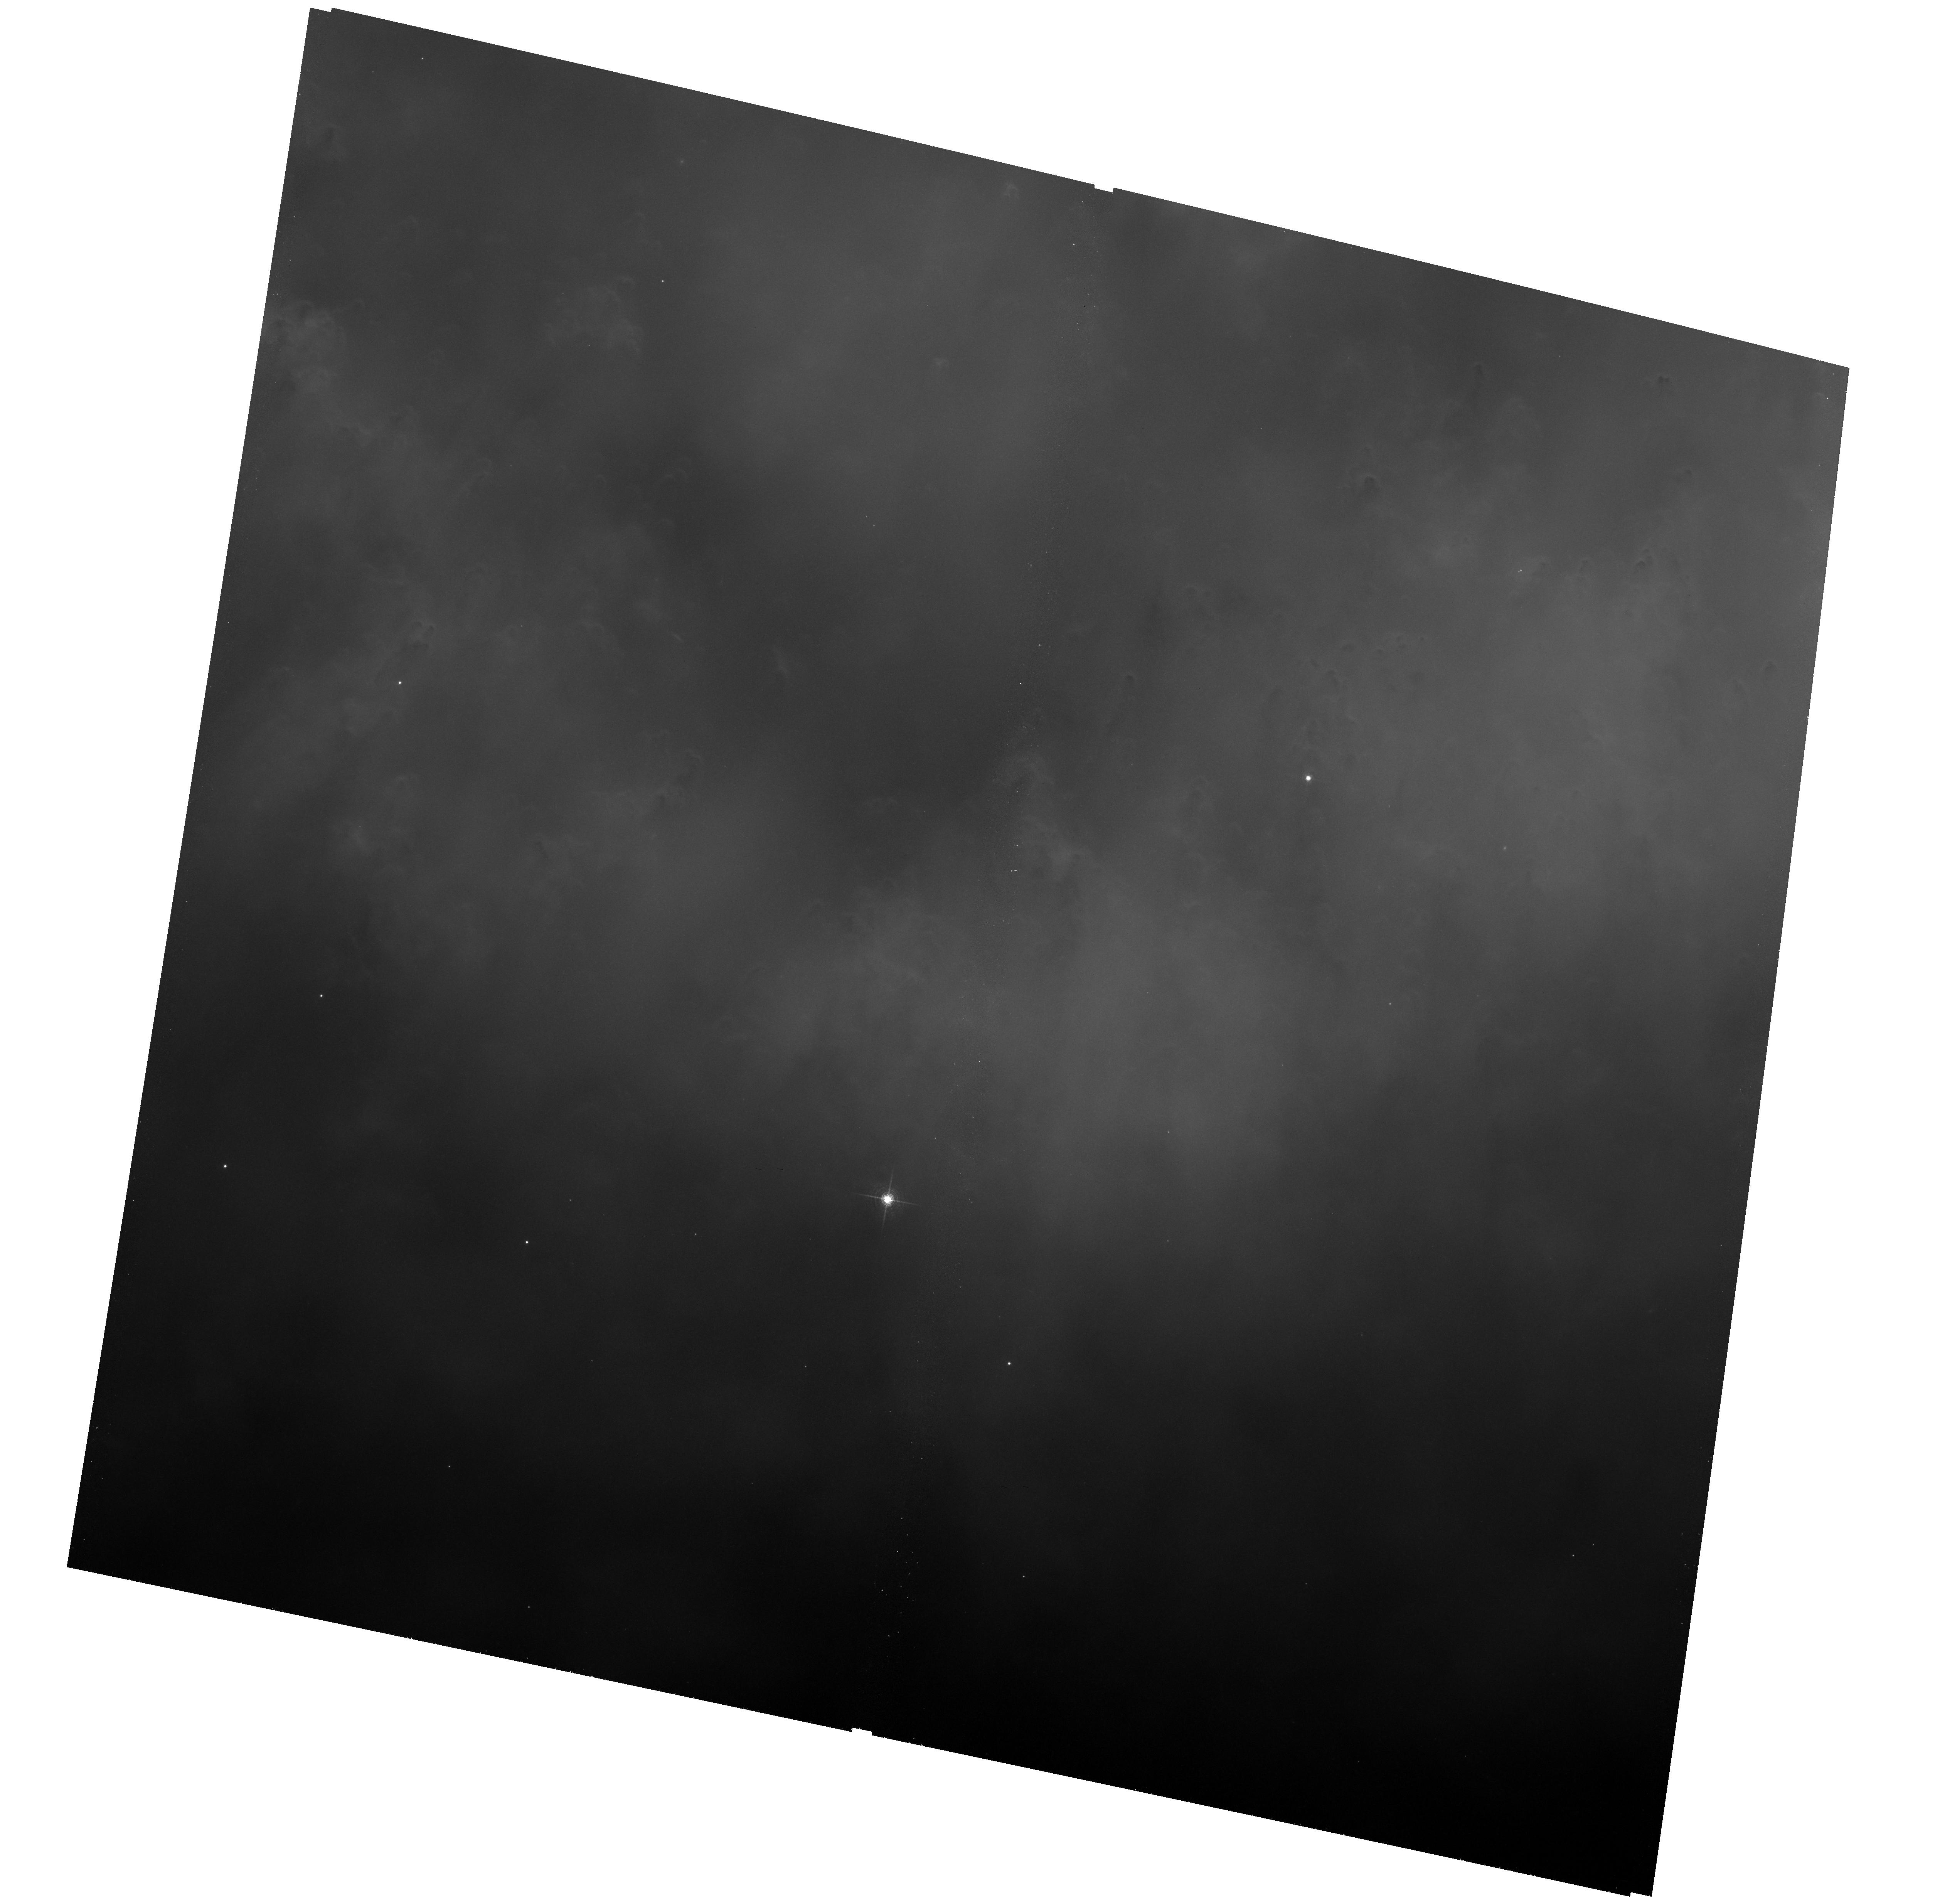
Target: field at RA 337.436°, Dec -20.935°
Instrument: ACS/WFC
Filter: F658N
Exposure: 1.3 h
Observation ID: hst_10628_01_acs_wfc_f658n_j9av01

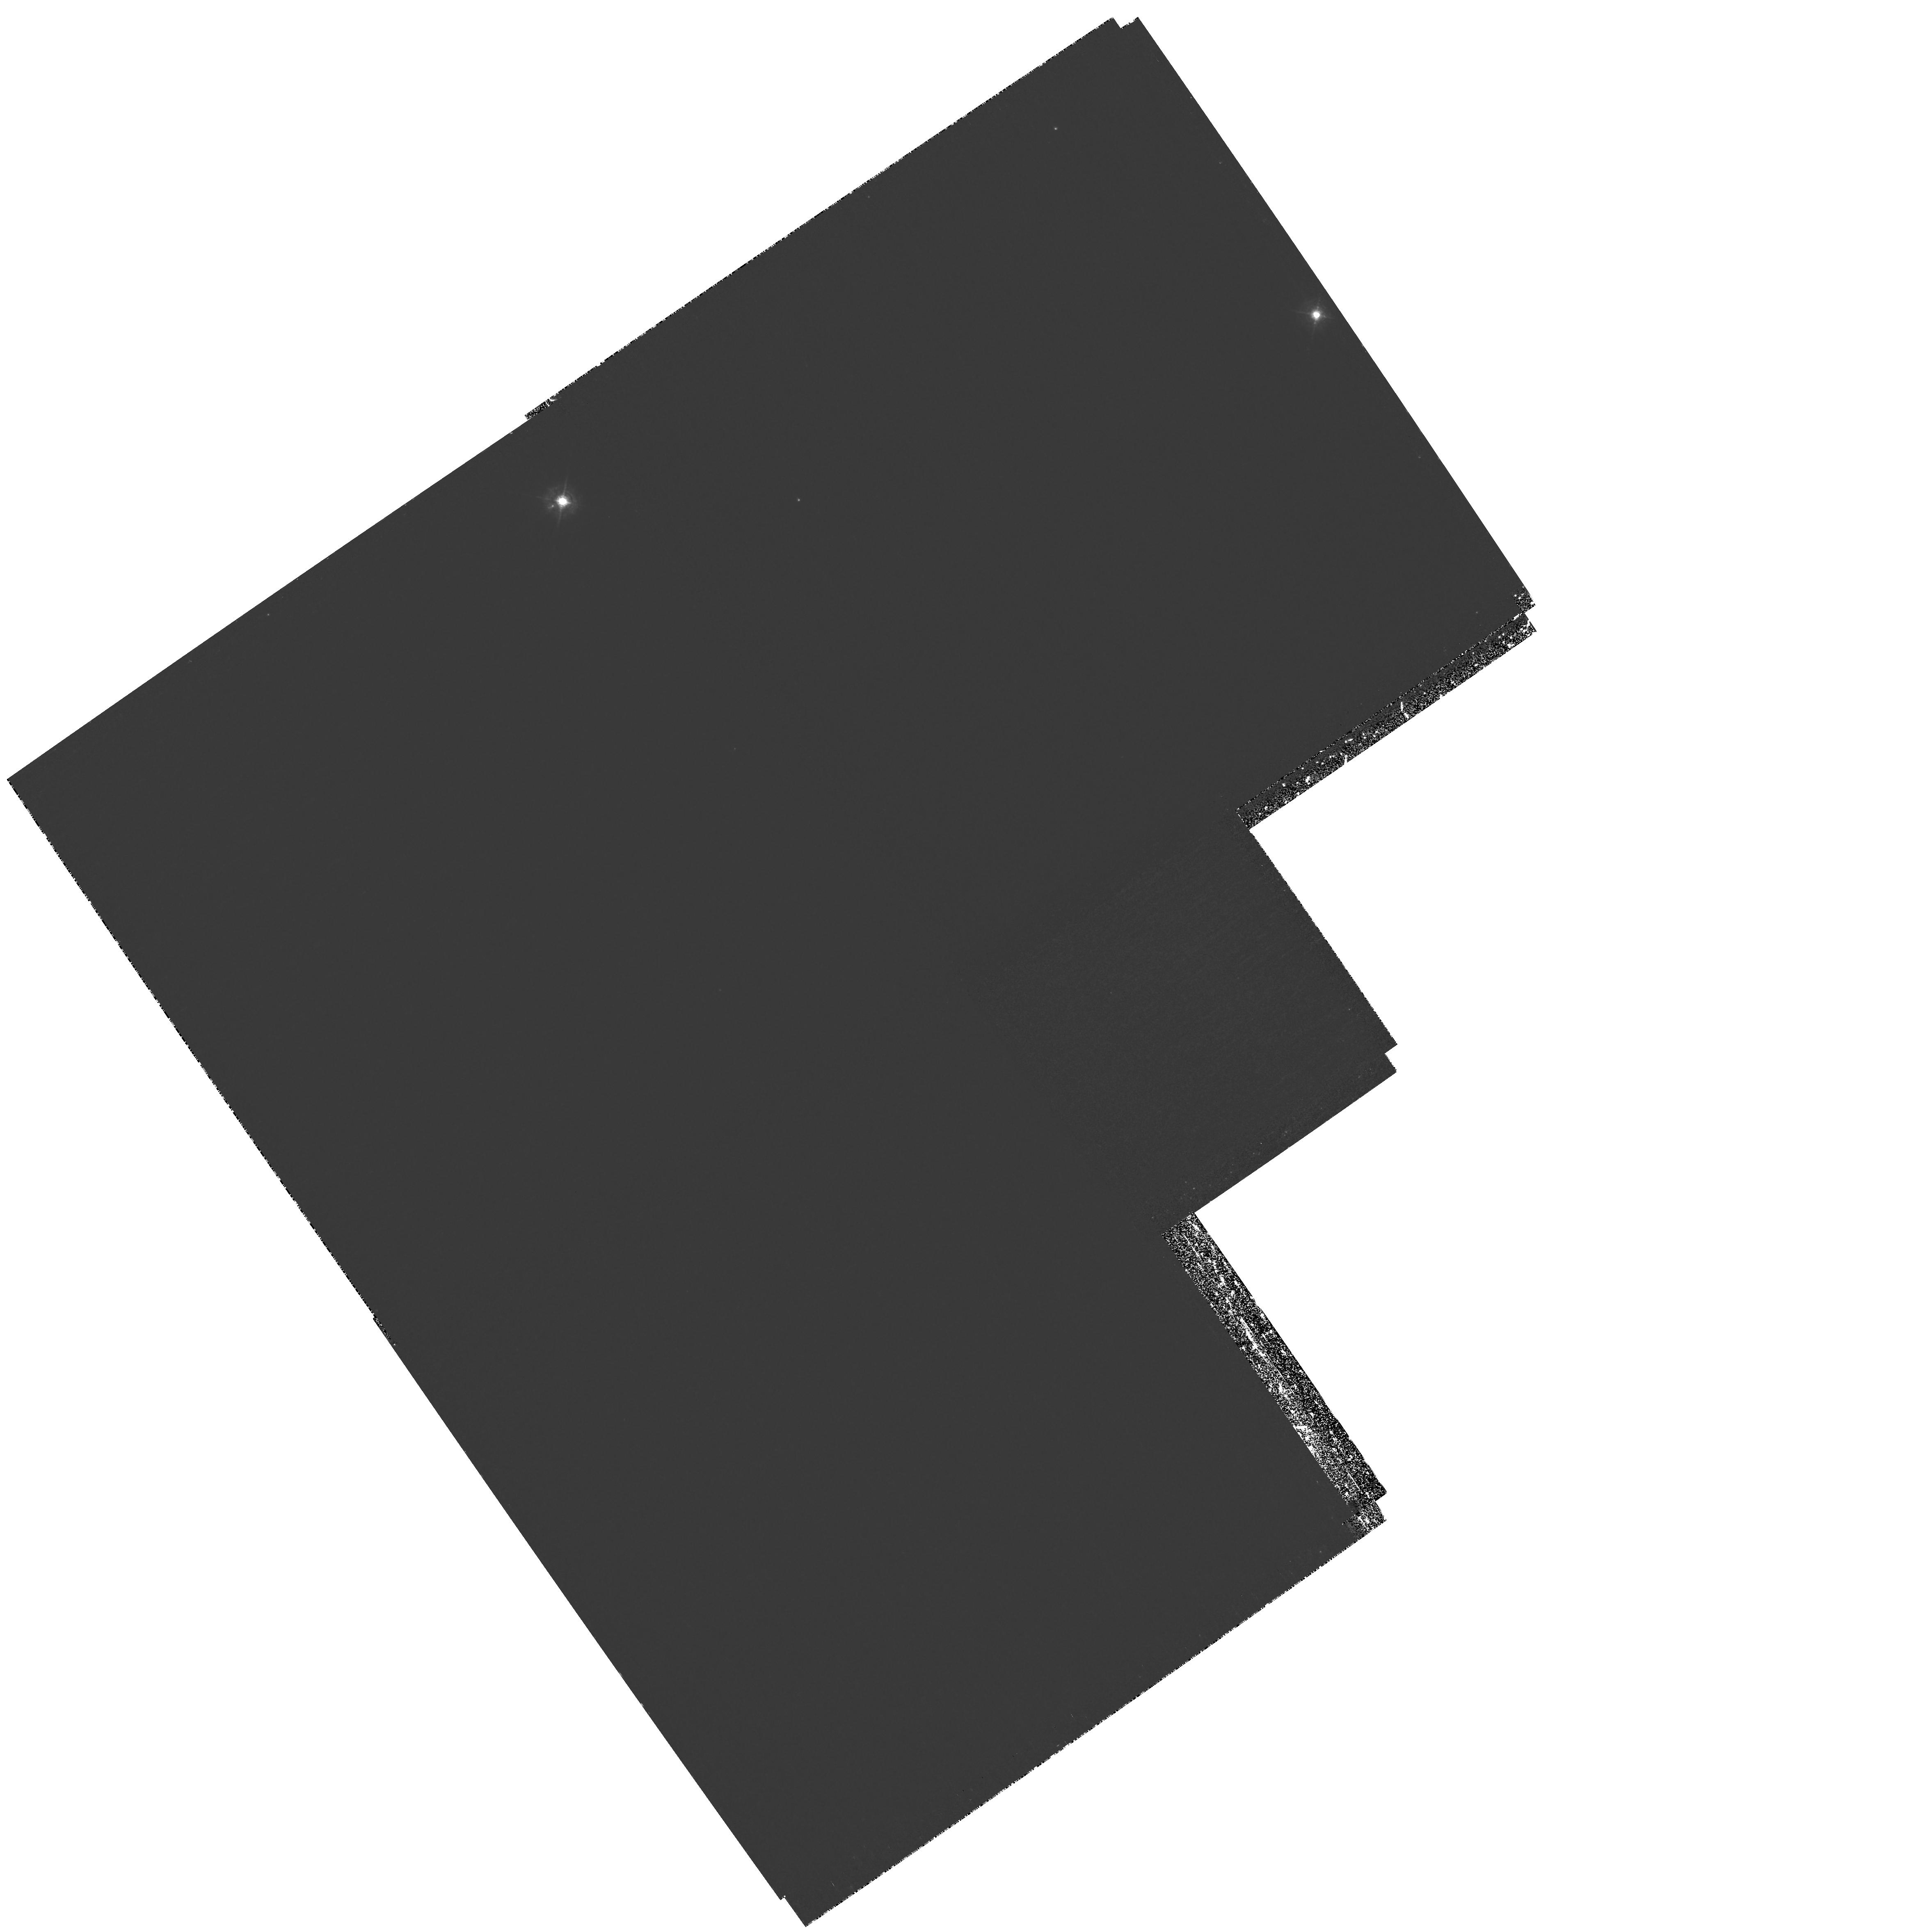
Target: MULTIPLE
Instrument: WFPC2/PC
Filter: F469N
Exposure: 1.8 h
Observation ID: hst_10628_02_wfpc2_pc_f469n_u9av02

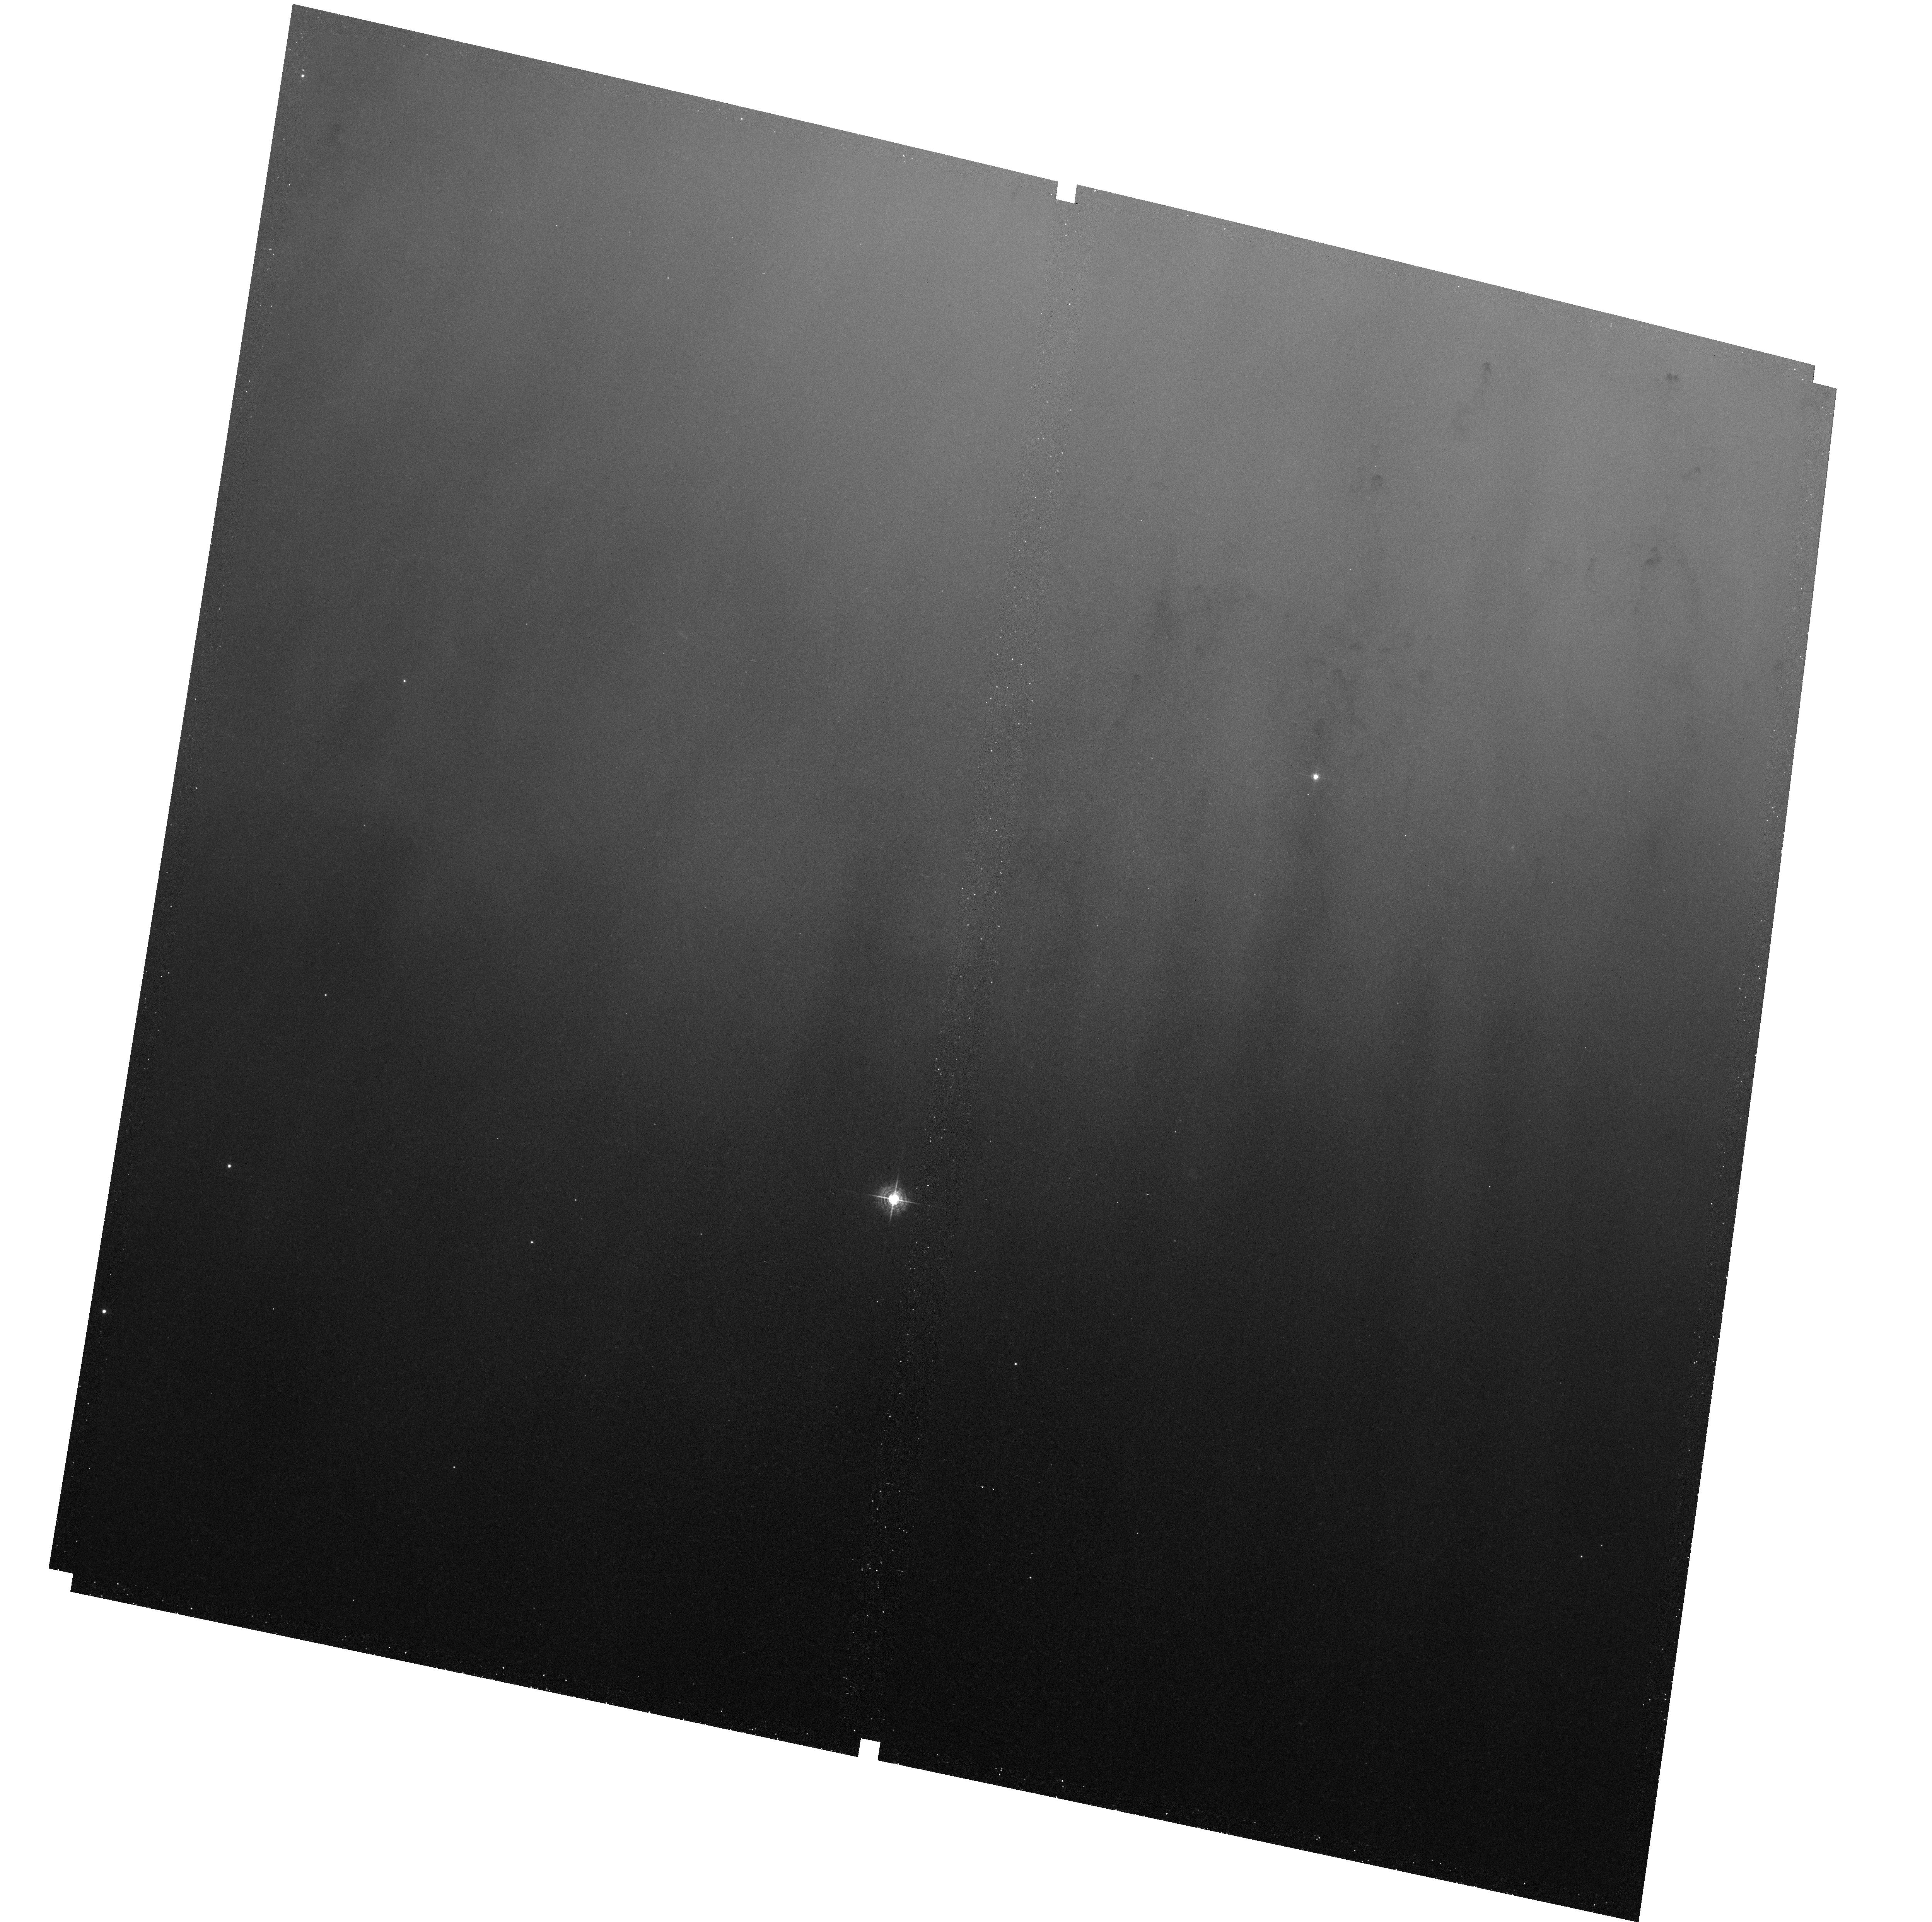
Target: field at RA 337.436°, Dec -20.936°
Instrument: ACS/WFC
Filter: F502N
Exposure: 1.4 h
Observation ID: hst_10628_02_acs_wfc_f502n_j9av02

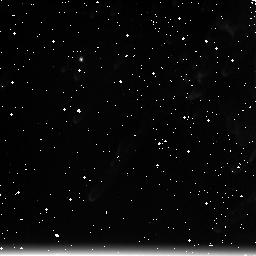
Target: field at RA 337.408°, Dec -20.796°
Instrument: NICMOS/NIC3
Filter: F212N
Exposure: 21 min
Observation ID: n9av03010

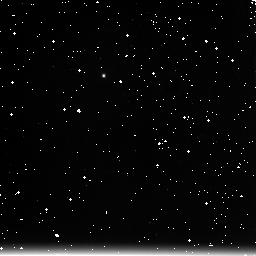
Target: field at RA 337.410°, Dec -20.796°
Instrument: NICMOS/NIC3
Filter: F215N
Exposure: 21 min
Observation ID: n9av02060

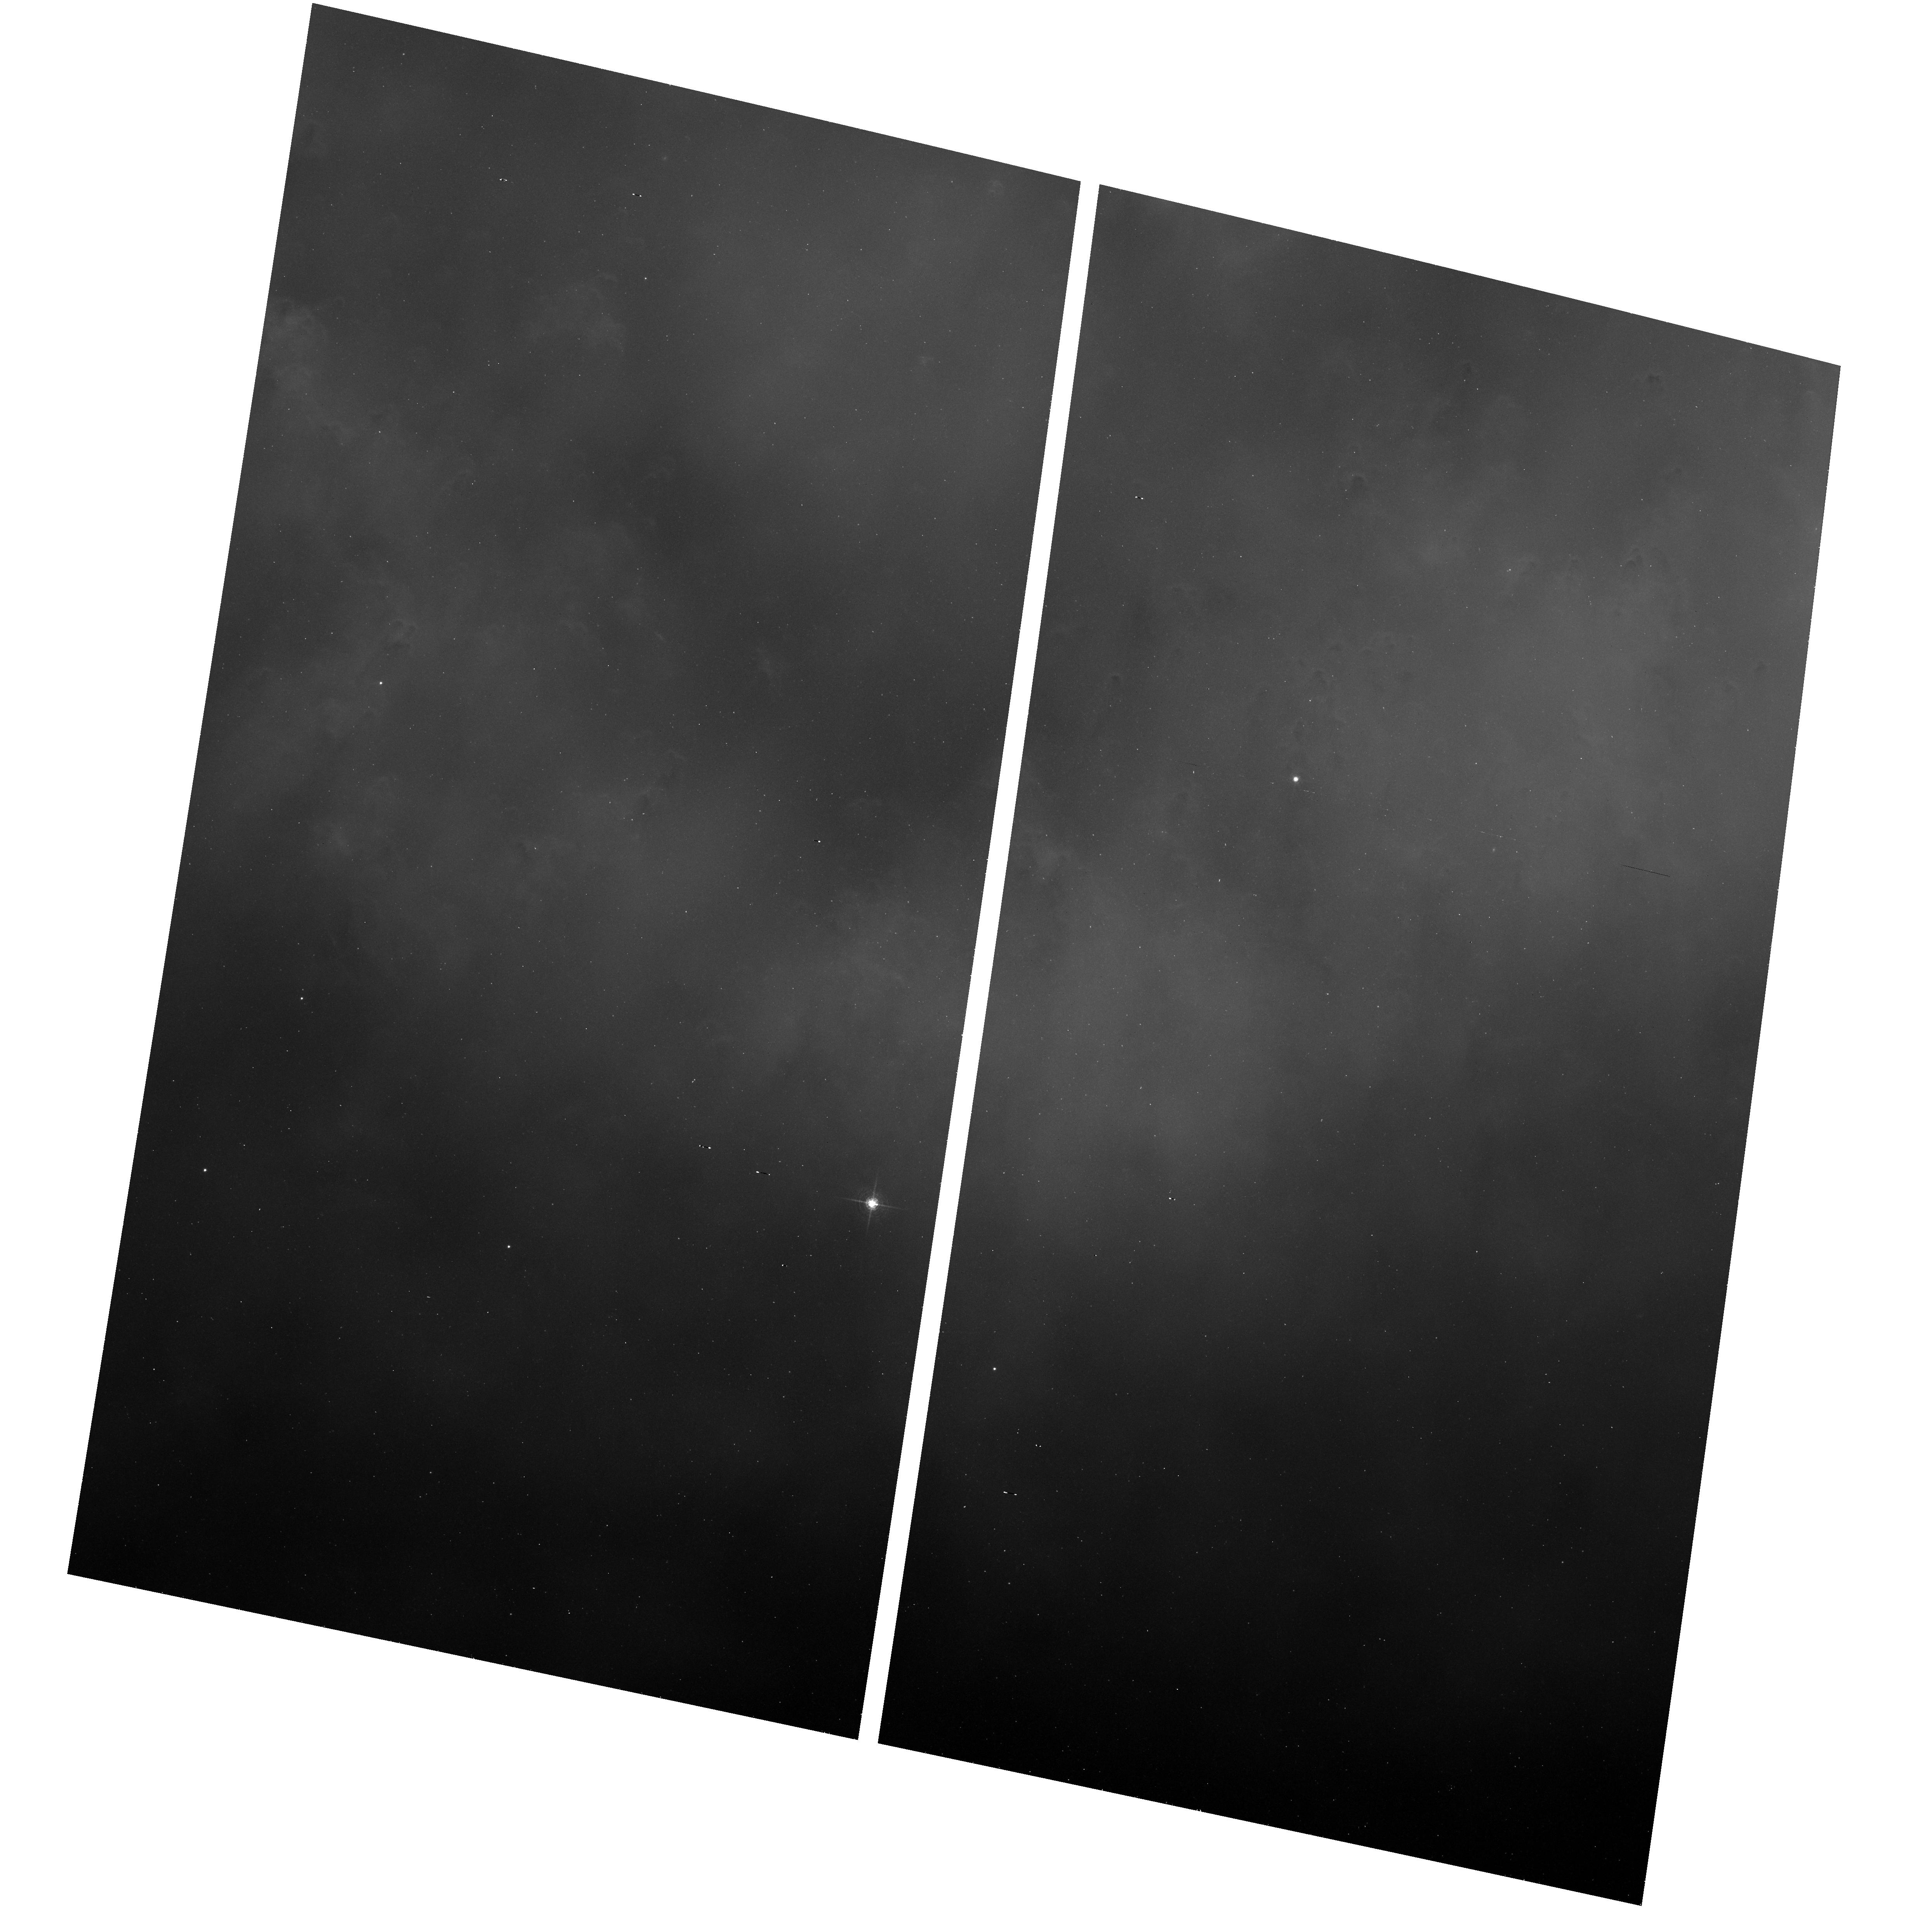
Target: field at RA 337.435°, Dec -20.935°
Instrument: ACS/WFC
Filter: F658N
Exposure: 40 min
Observation ID: hst_10628_03_acs_wfc_f658n_j9av03

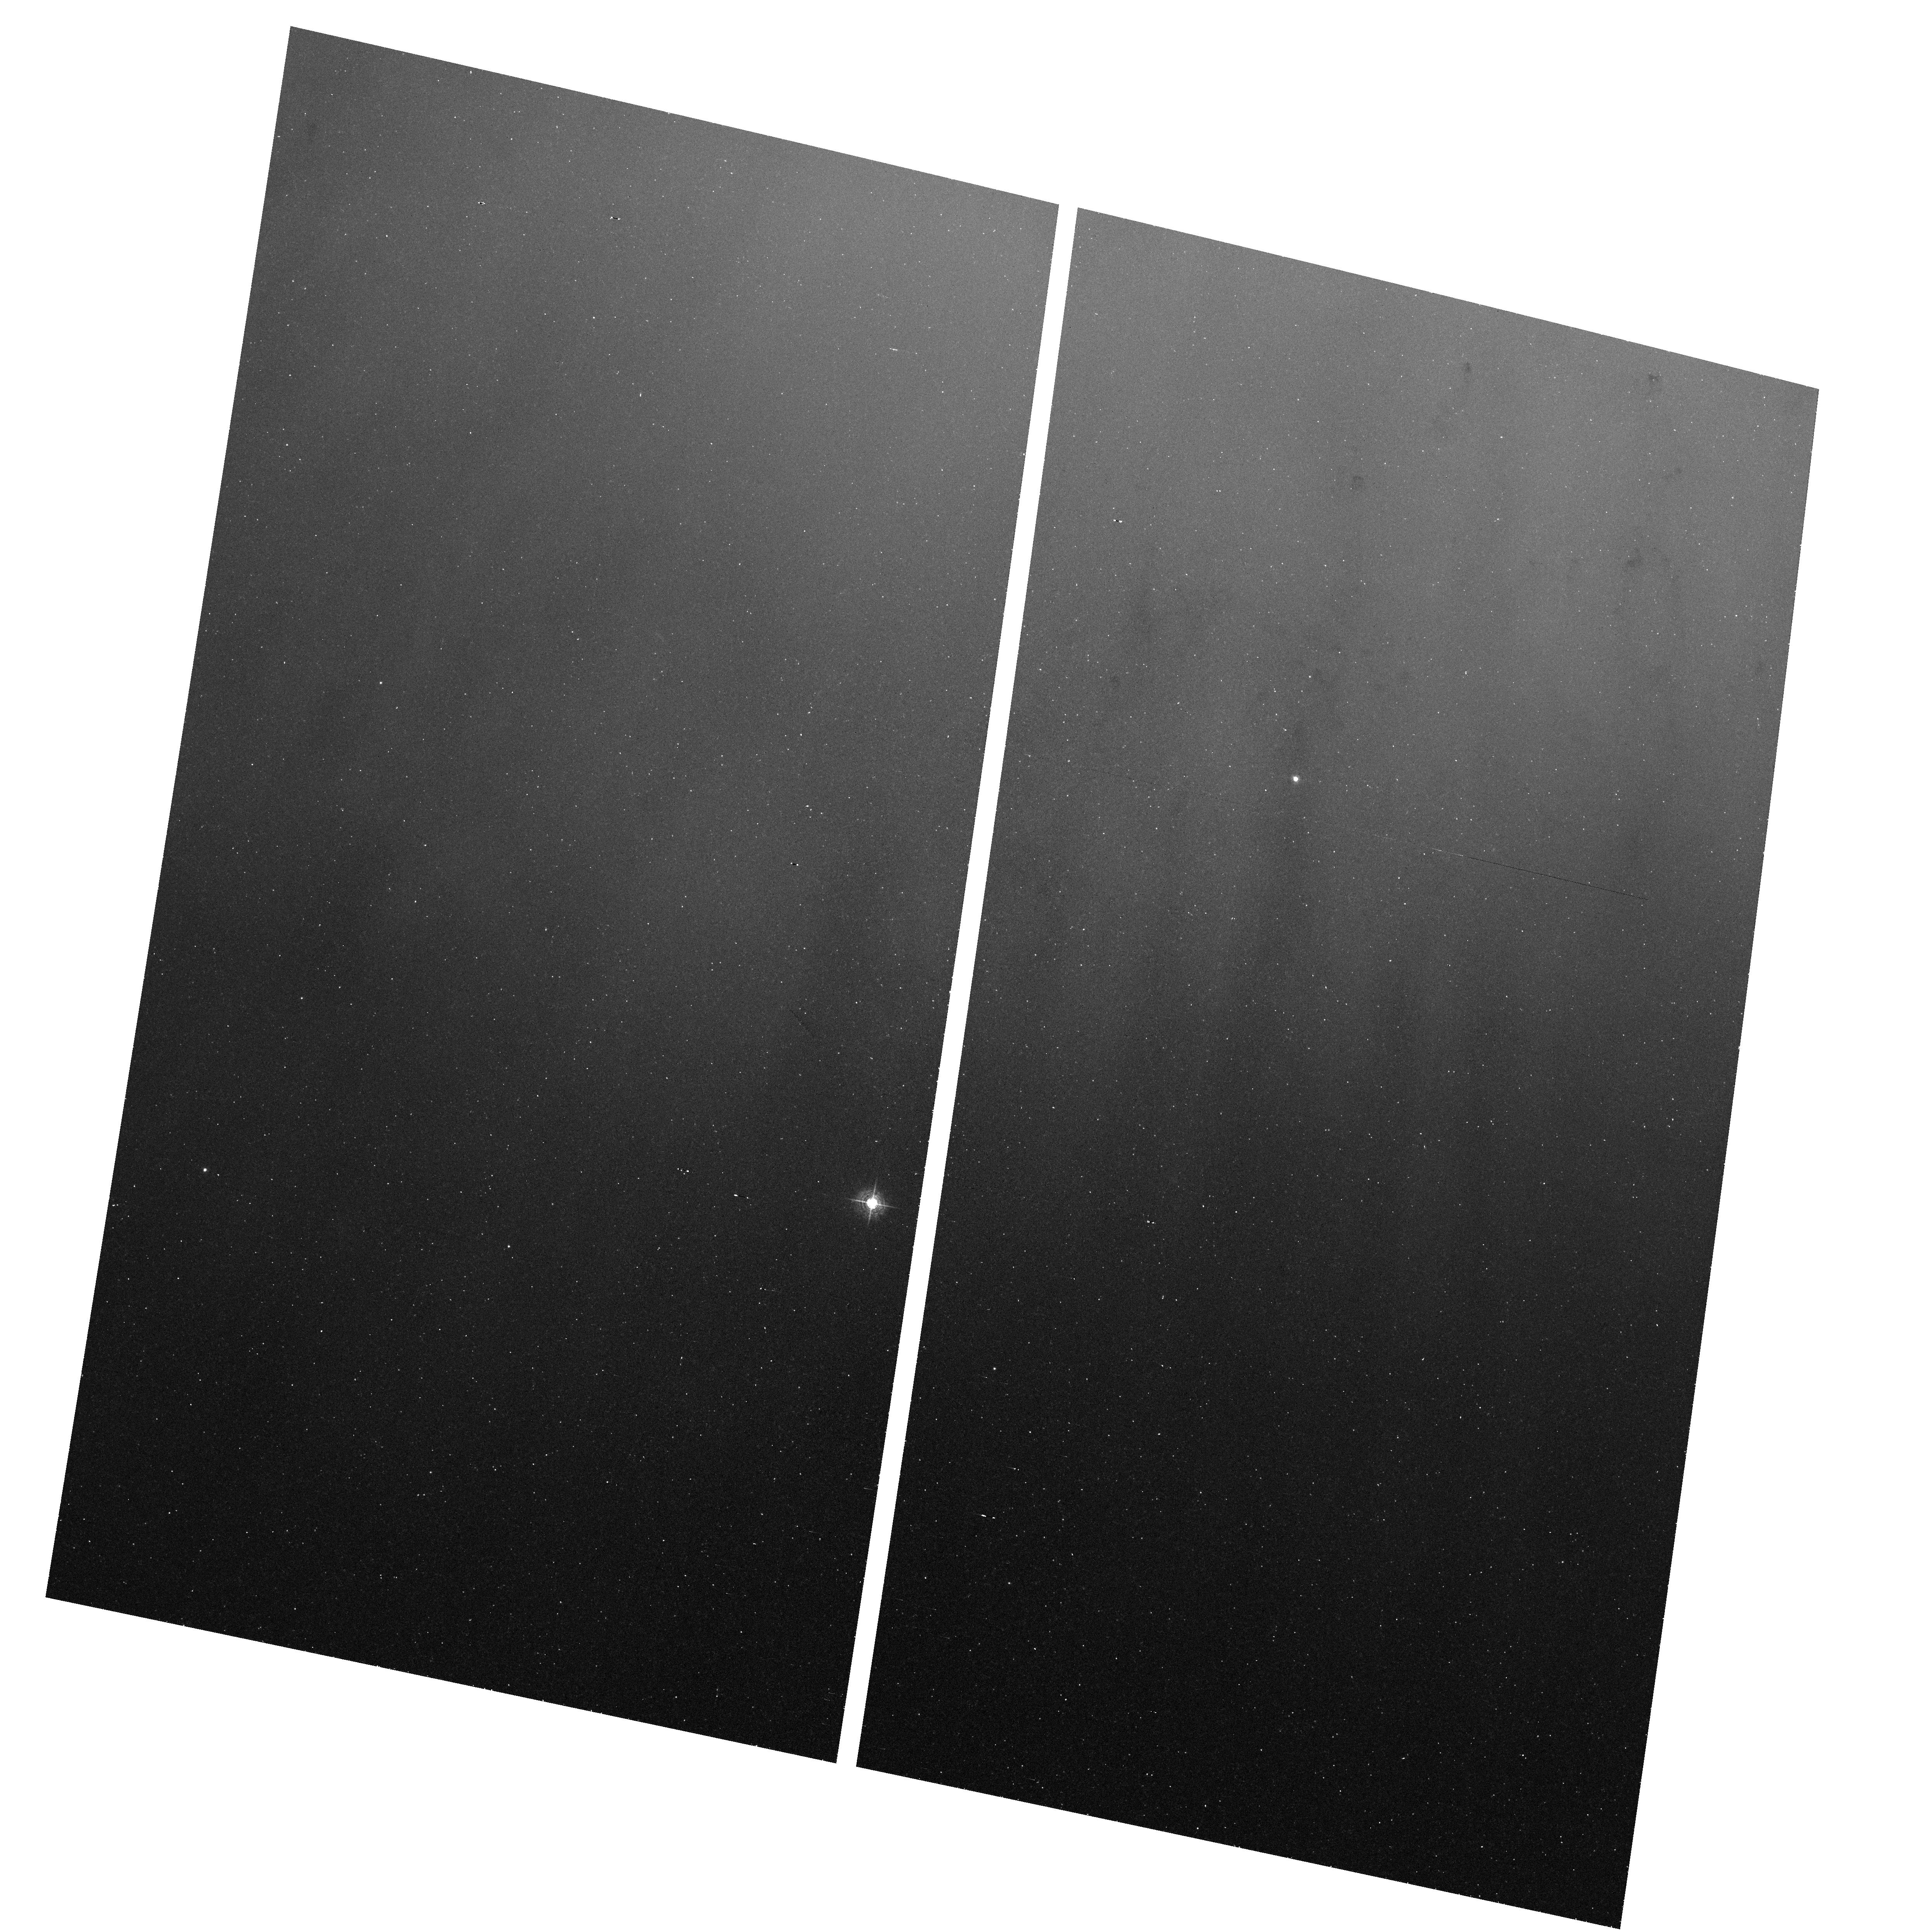
Target: field at RA 337.436°, Dec -20.936°
Instrument: ACS/WFC
Filter: F502N
Exposure: 41 min
Observation ID: hst_10628_03_acs_wfc_f502n_j9av03

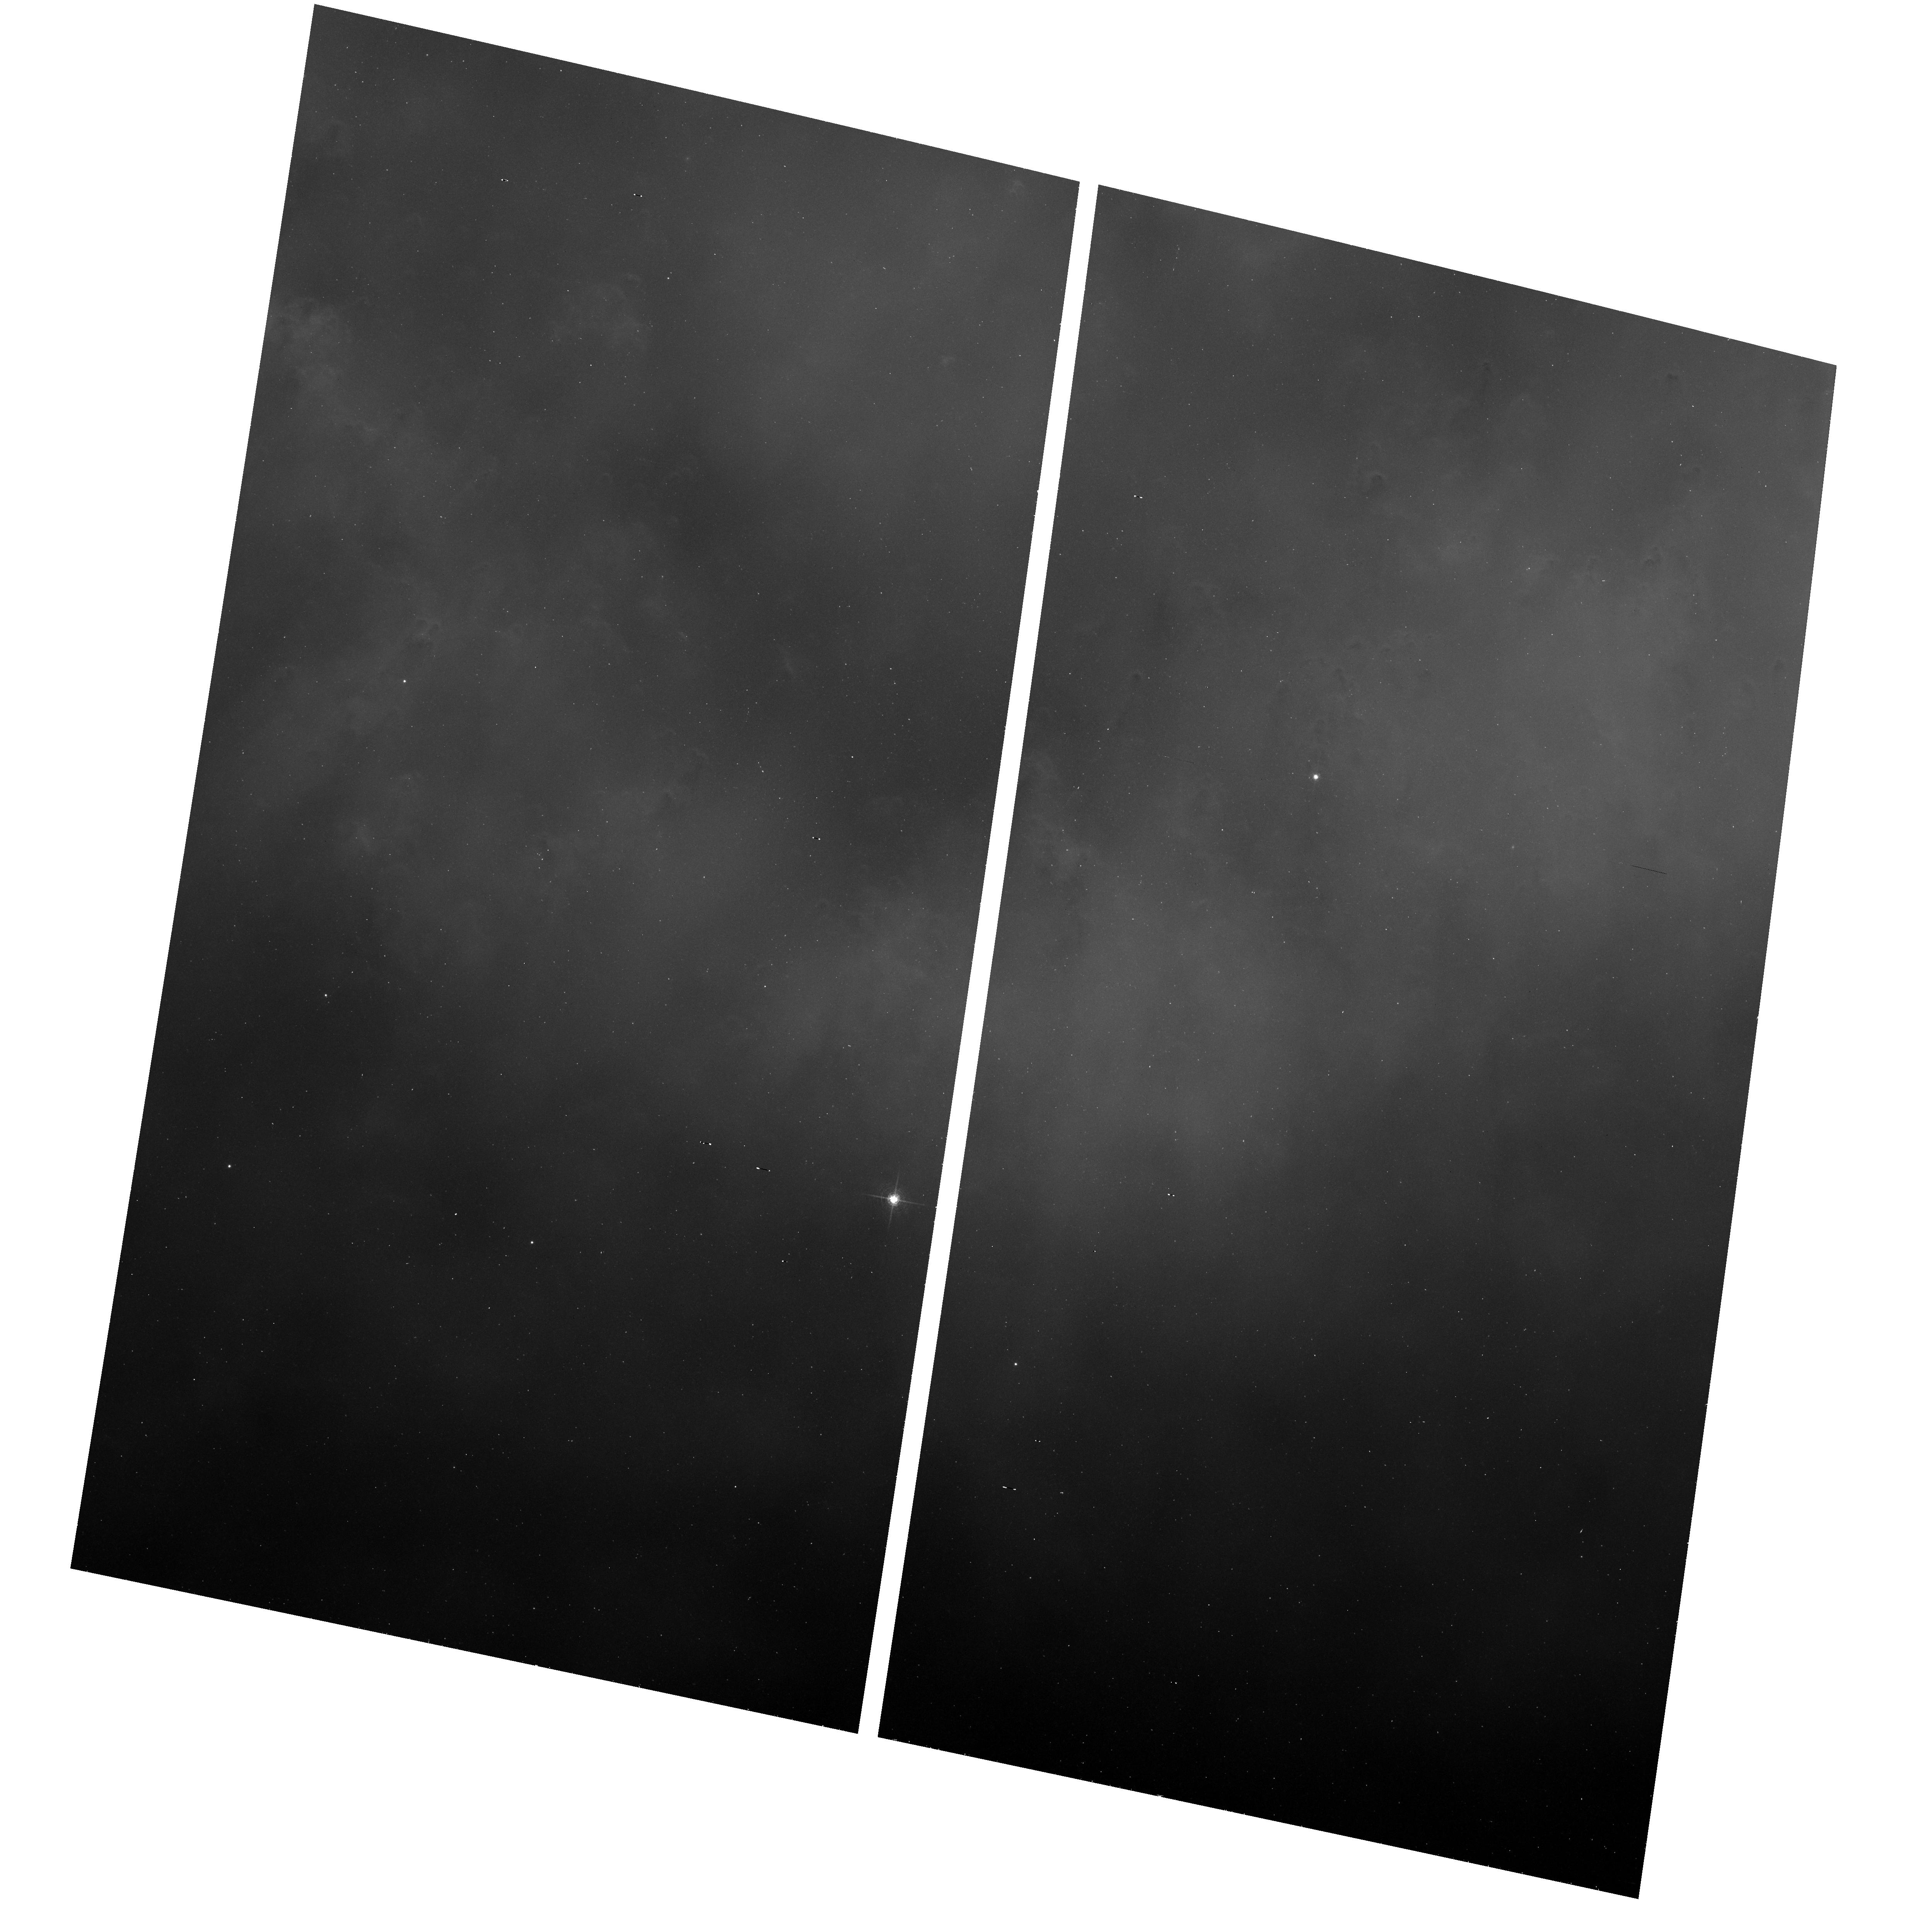
Target: field at RA 337.436°, Dec -20.935°
Instrument: ACS/WFC
Filter: F658N
Exposure: 41 min
Observation ID: hst_10628_02_acs_wfc_f658n_j9av02

Determining the Lifetime of Planetary Nebula Knots from Observations of the Core of the Helix Nebula. (PI: ODell, Charles Robert)

Knots within the Planetary Nebulae (PN) are ubiquitous components and form at the interface of the expanding ionized zone and the surrounding dusty and molecule-rich neutral layers. About half of the total mass ejected by the precursor star becomes trappped in the Knots, which will join the Interstellar Medium (ISM) within a few tens of thousands of years. If they survive, they may be the source of the micro-structures that appear to be common in the ISM, a result that would be important in understanding the exchange of matter between stars and the ISM. We propose observations that will characterize the Knots over a wider ionization range and ages than has been done before, which should yield the best model for the Knots and therefore the best prediction of their fates. Knots are not seen within a well defined distance from the central star. We don't know if this is because they are being destroyed by photoevaporation (since the inner Knots would be the youngest), an important factor in our modeling. However, the inner core of the Helix Nebula has not been imaged in the HeII emission that dominates the region. We propose eight orbits of observations that will search the inner core of the Helix for undetected knots using the WFPC2 HeII F469N filter and the ACS-WFC F502N filter that isolates [OIII] emission. Our WFPC2 pointing will also allow imaging the best studied knot in HeII, giving us the best possible data for that Knot. These combined results will be modeled with the new Hydro-Cloudy code, allowing us to determine if they will survive the PN stage and become components of the ISM. At no additional cost of observing time we will be able to derive a calibration of the WFPC2 F469N filter, to make unprecedented quality parallel images in molecular hydrogen, and to extended the coverage of high resolution emission-line images of the Helix Nebula.